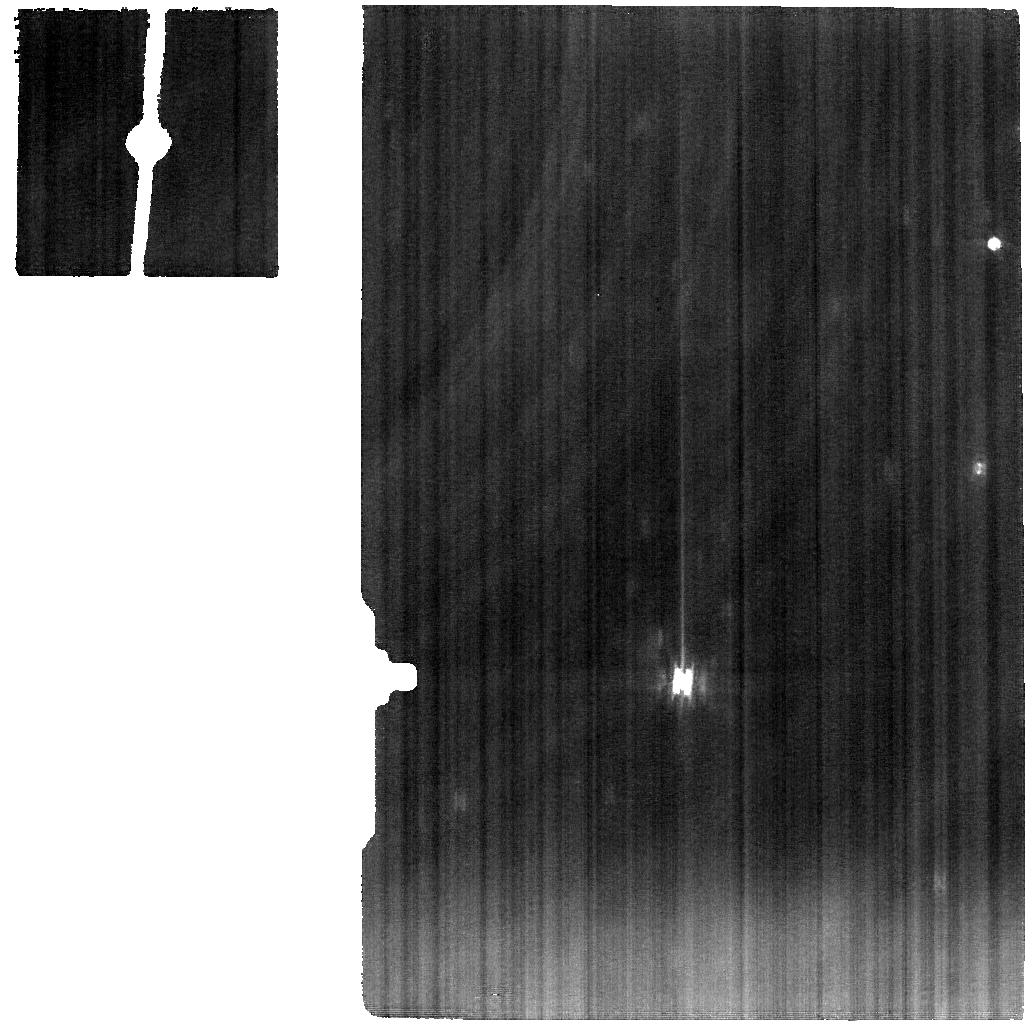
Target: URANUS
Instrument: MIRI
Filter: F1000W
Exposure: 30 min
Observation ID: jw01248-o005_t001_miri_f1000w

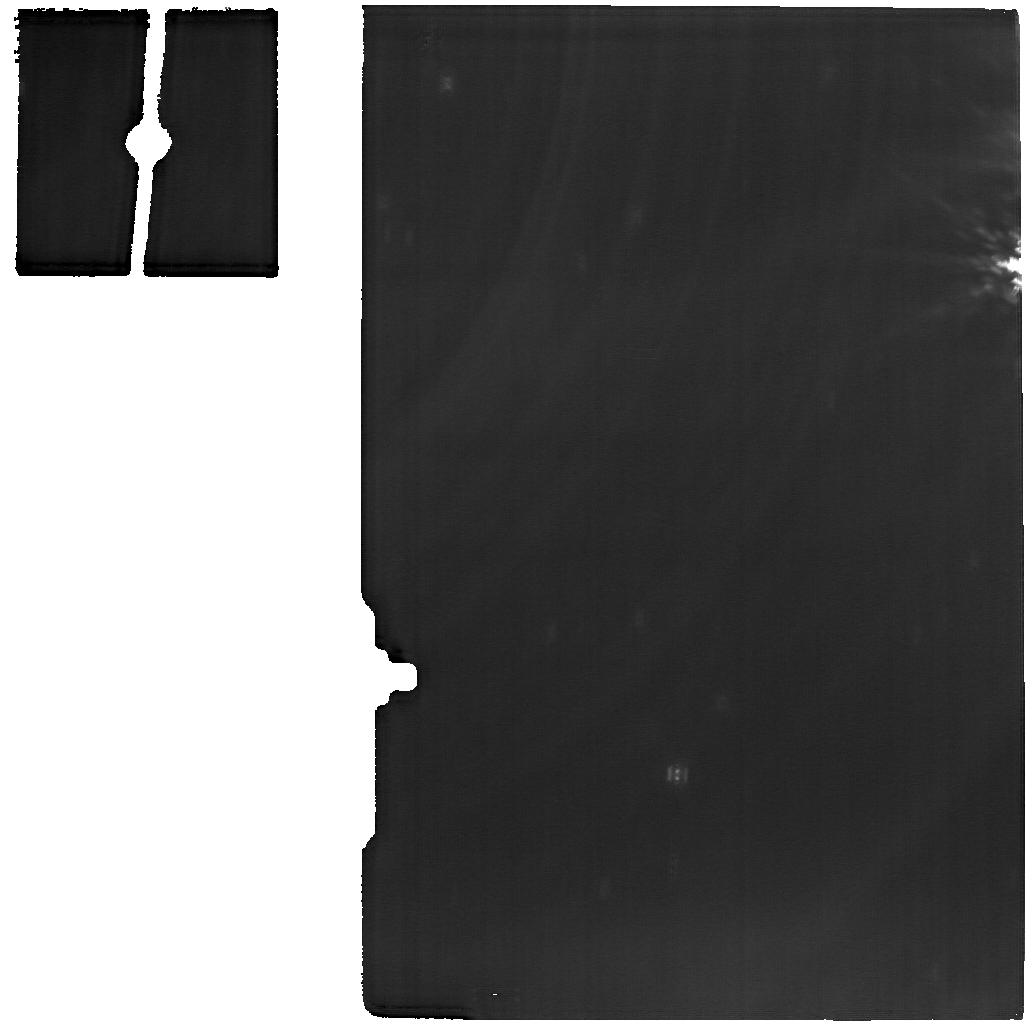
Target: URANUS
Instrument: MIRI
Filter: F1800W
Exposure: 30 min
Observation ID: jw01248-o003_t001_miri_f1800w

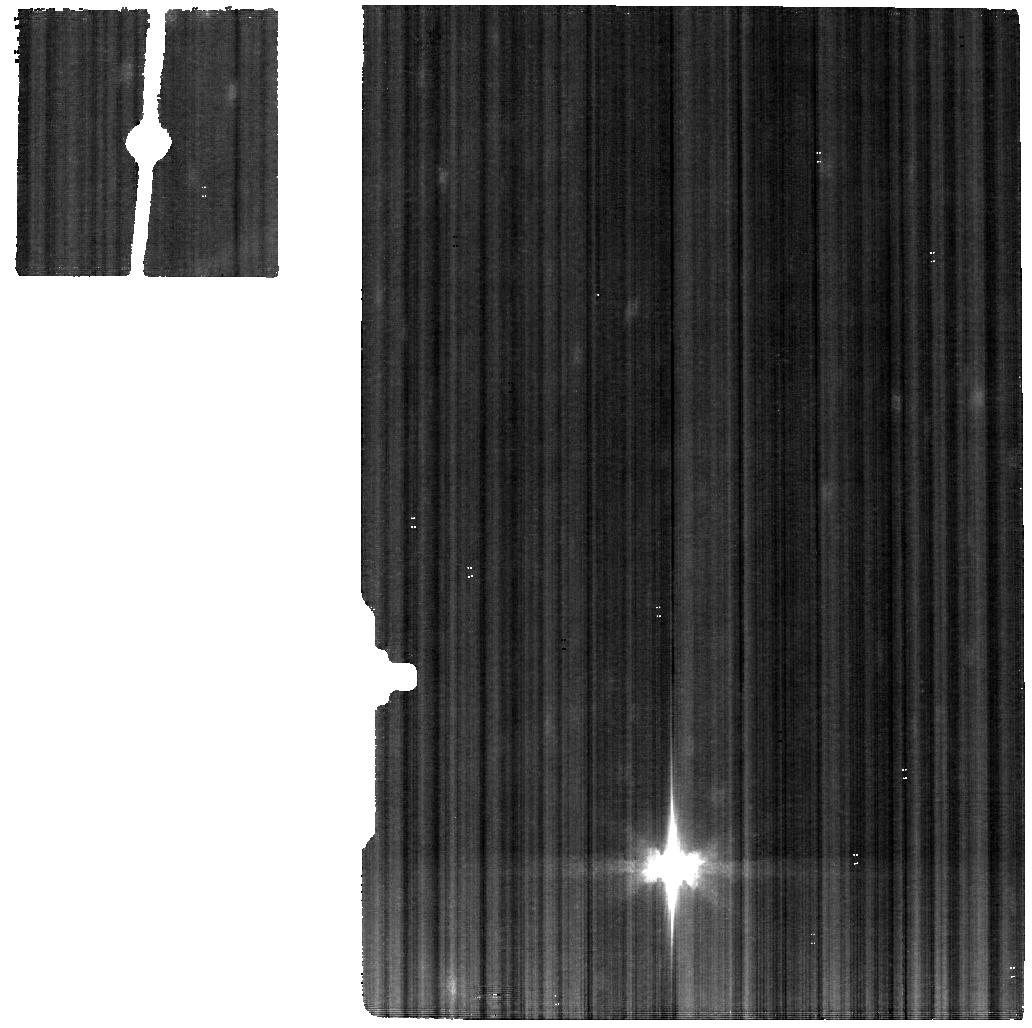
Target: URANUS
Instrument: MIRI
Filter: F560W
Exposure: 30 min
Observation ID: jw01248-o001_t001_miri_f560w

Uranus (PI: Fletcher, Leigh)

We will investigate the influence of Uranus' extreme seasonal tilt on the circulation and chemistry of this ice giant. Spatially-resolved global spectroscopic maps will reveal contrasts in atmospheric temperatures and chemical tracers (e.g., the myriad hydrocarbons produced via methane photochemistry), as well as a full chemical inventory of this ice giant. MIRI observations will be executed near-simultaneously with NIRSpec observations of uranian H3+, allowing us to understand the coupling between the upper, middle and lower atmospheric regimes for the first time. Each instrument will sample thtee longitudes to generate a global map.